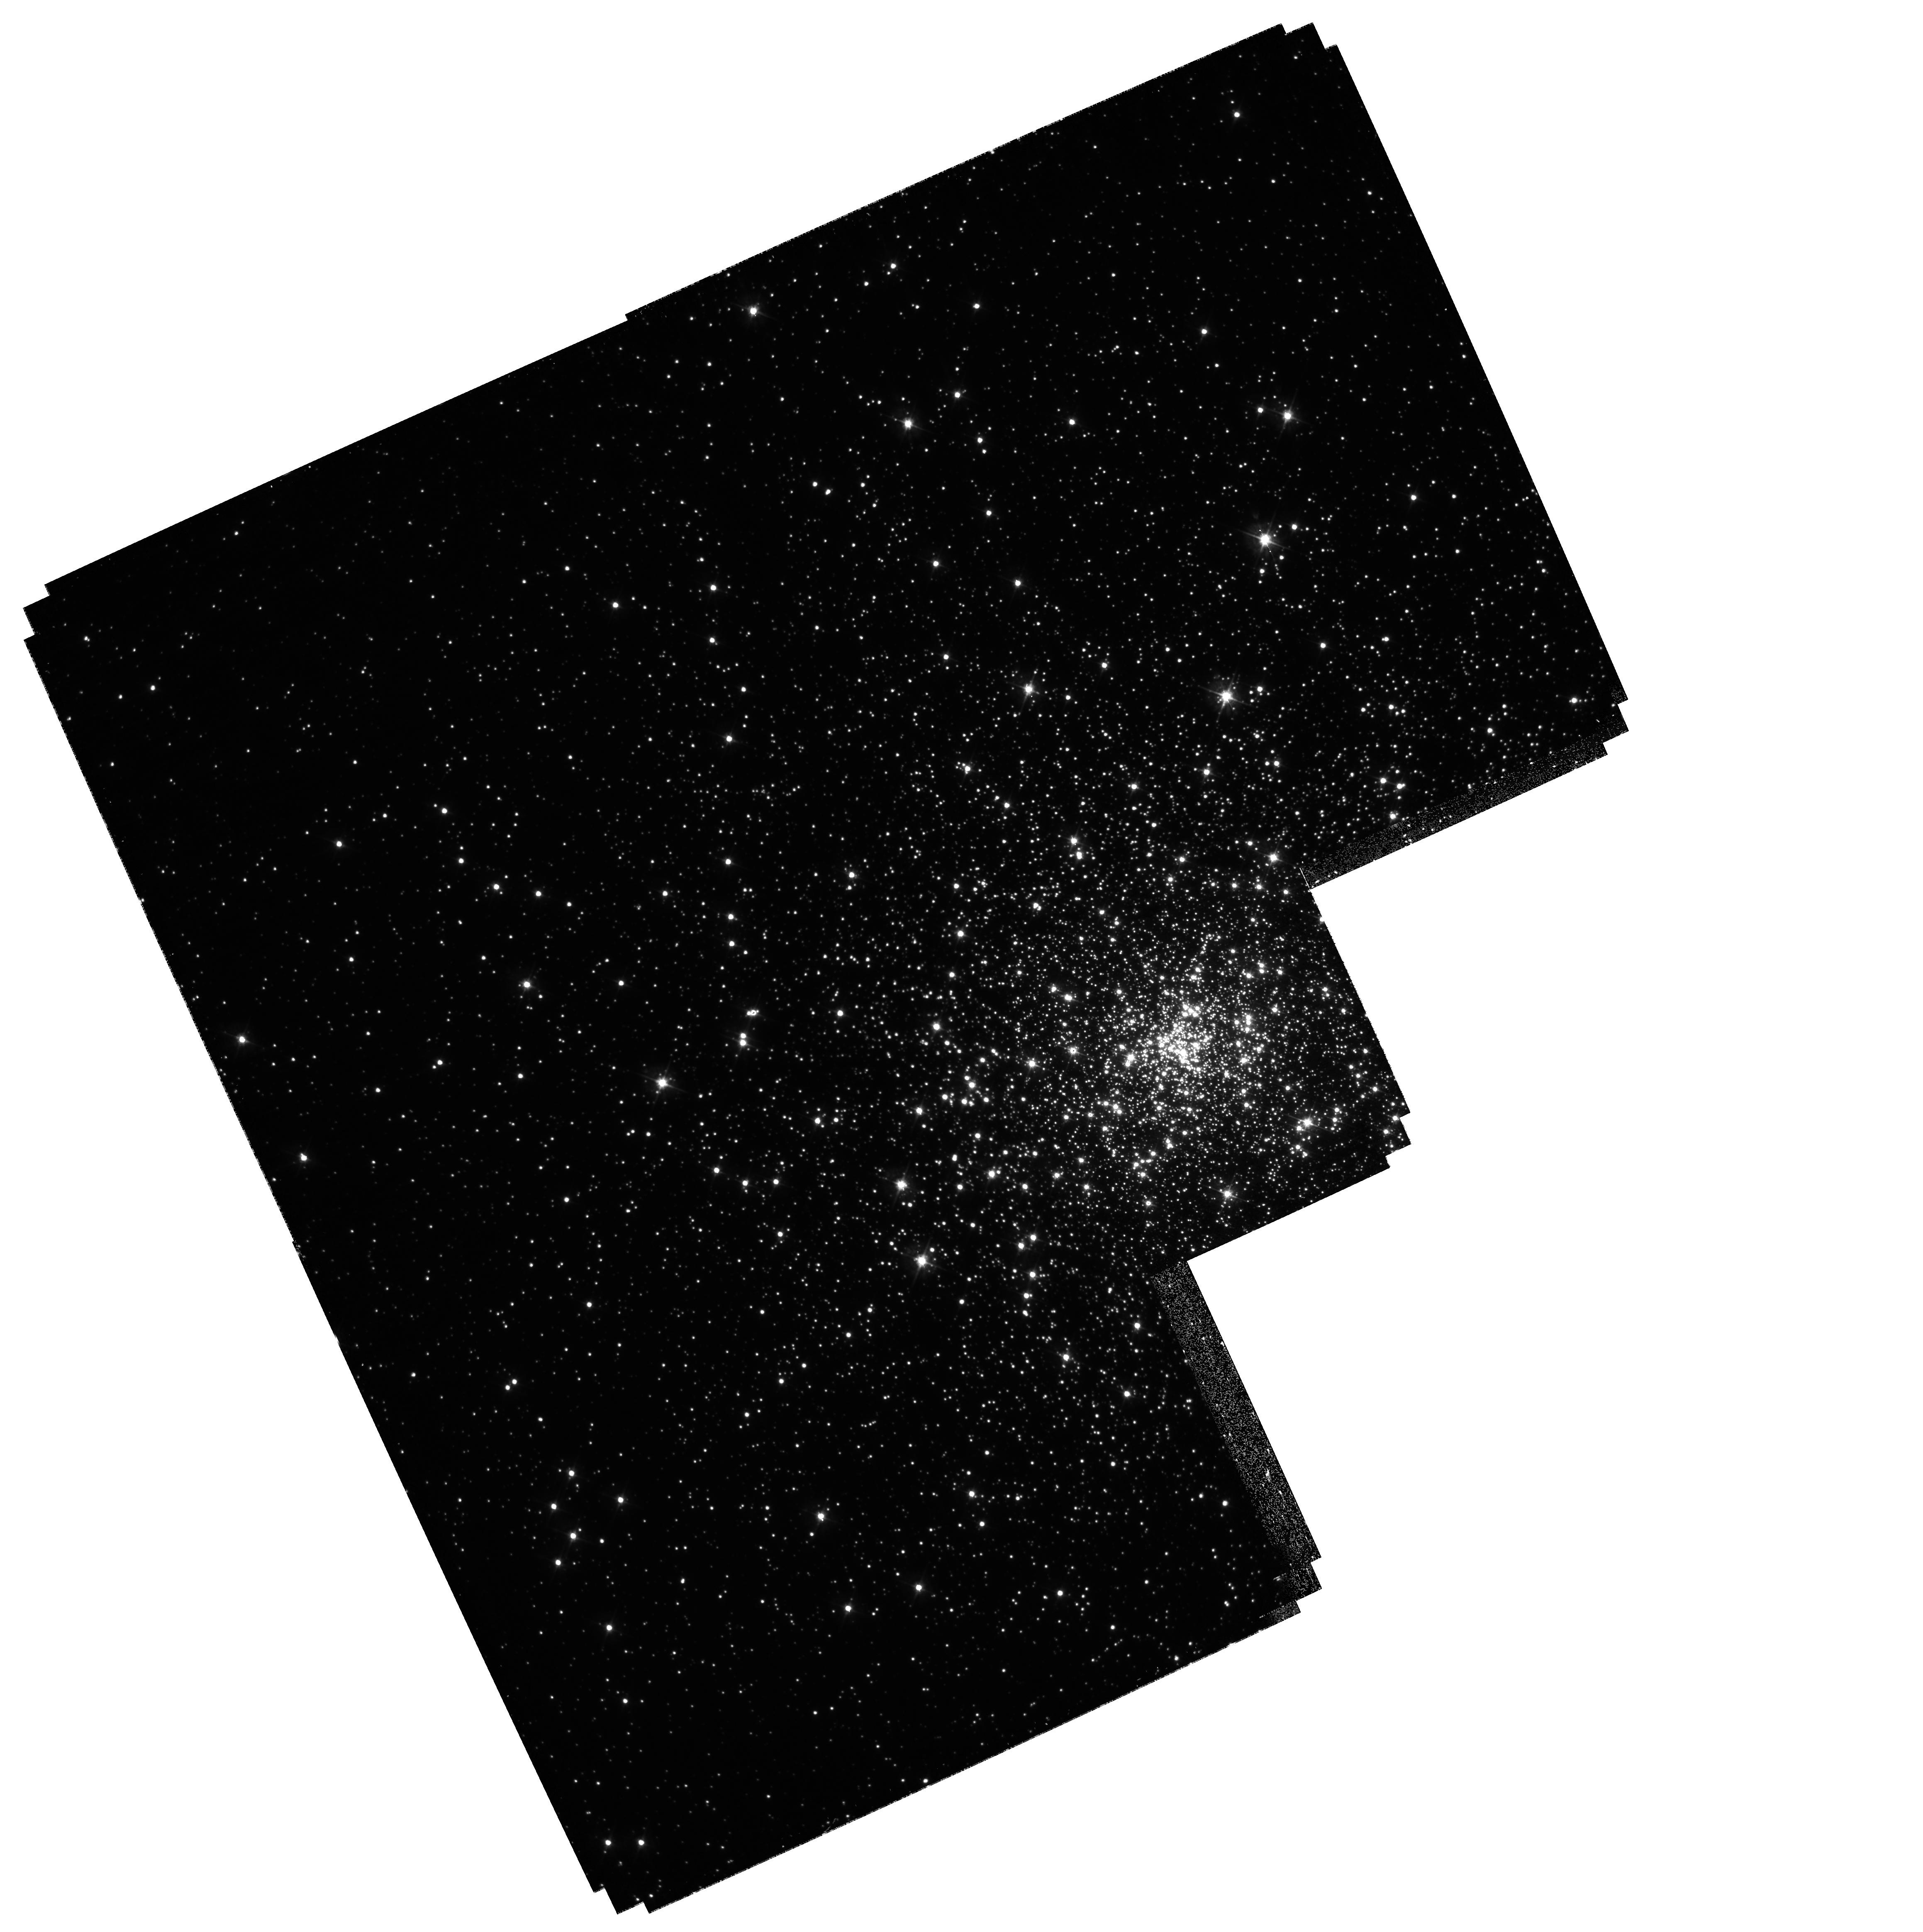
Target: NGC7099-WFPC2-POS1
Instrument: WFPC2/PC
Filter: F450W
Exposure: 40 min
Observation ID: hst_11988_40_wfpc2_pc_f450w_ubab40

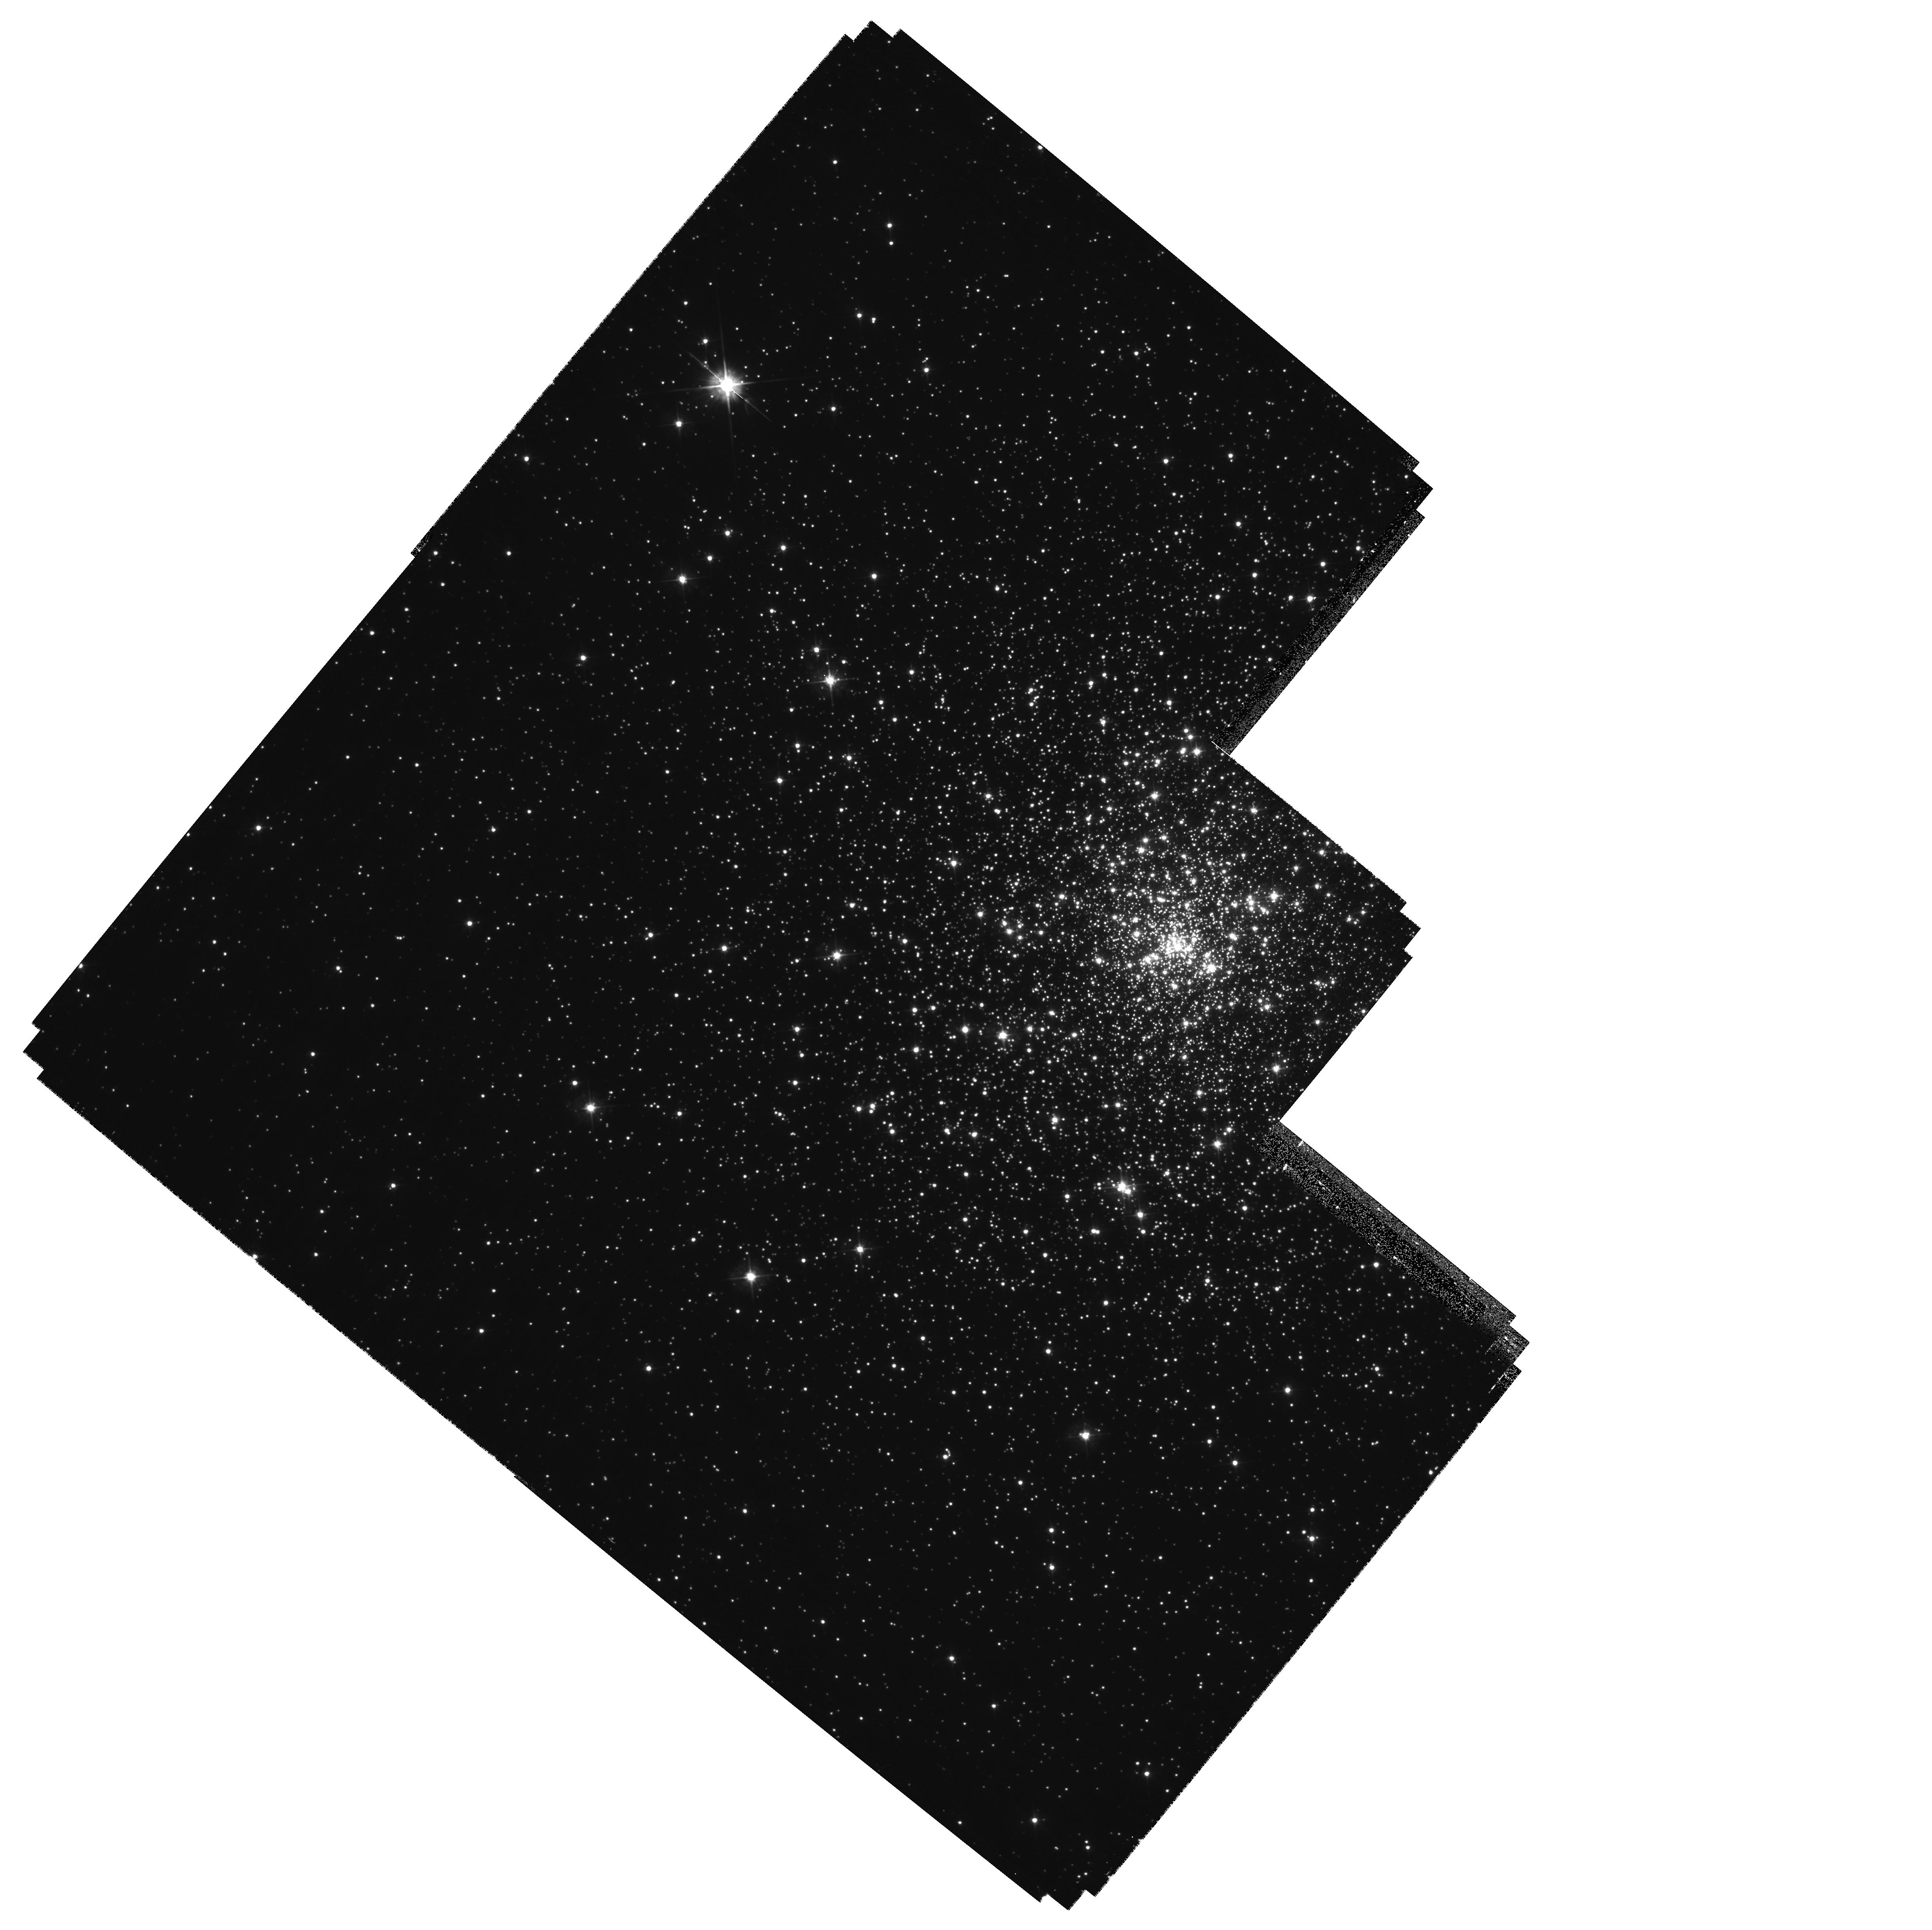
Target: NGC6681-WFPC2-POS3
Instrument: WFPC2/PC
Filter: F450W
Exposure: 40 min
Observation ID: hst_11988_22_wfpc2_pc_f450w_ubab22

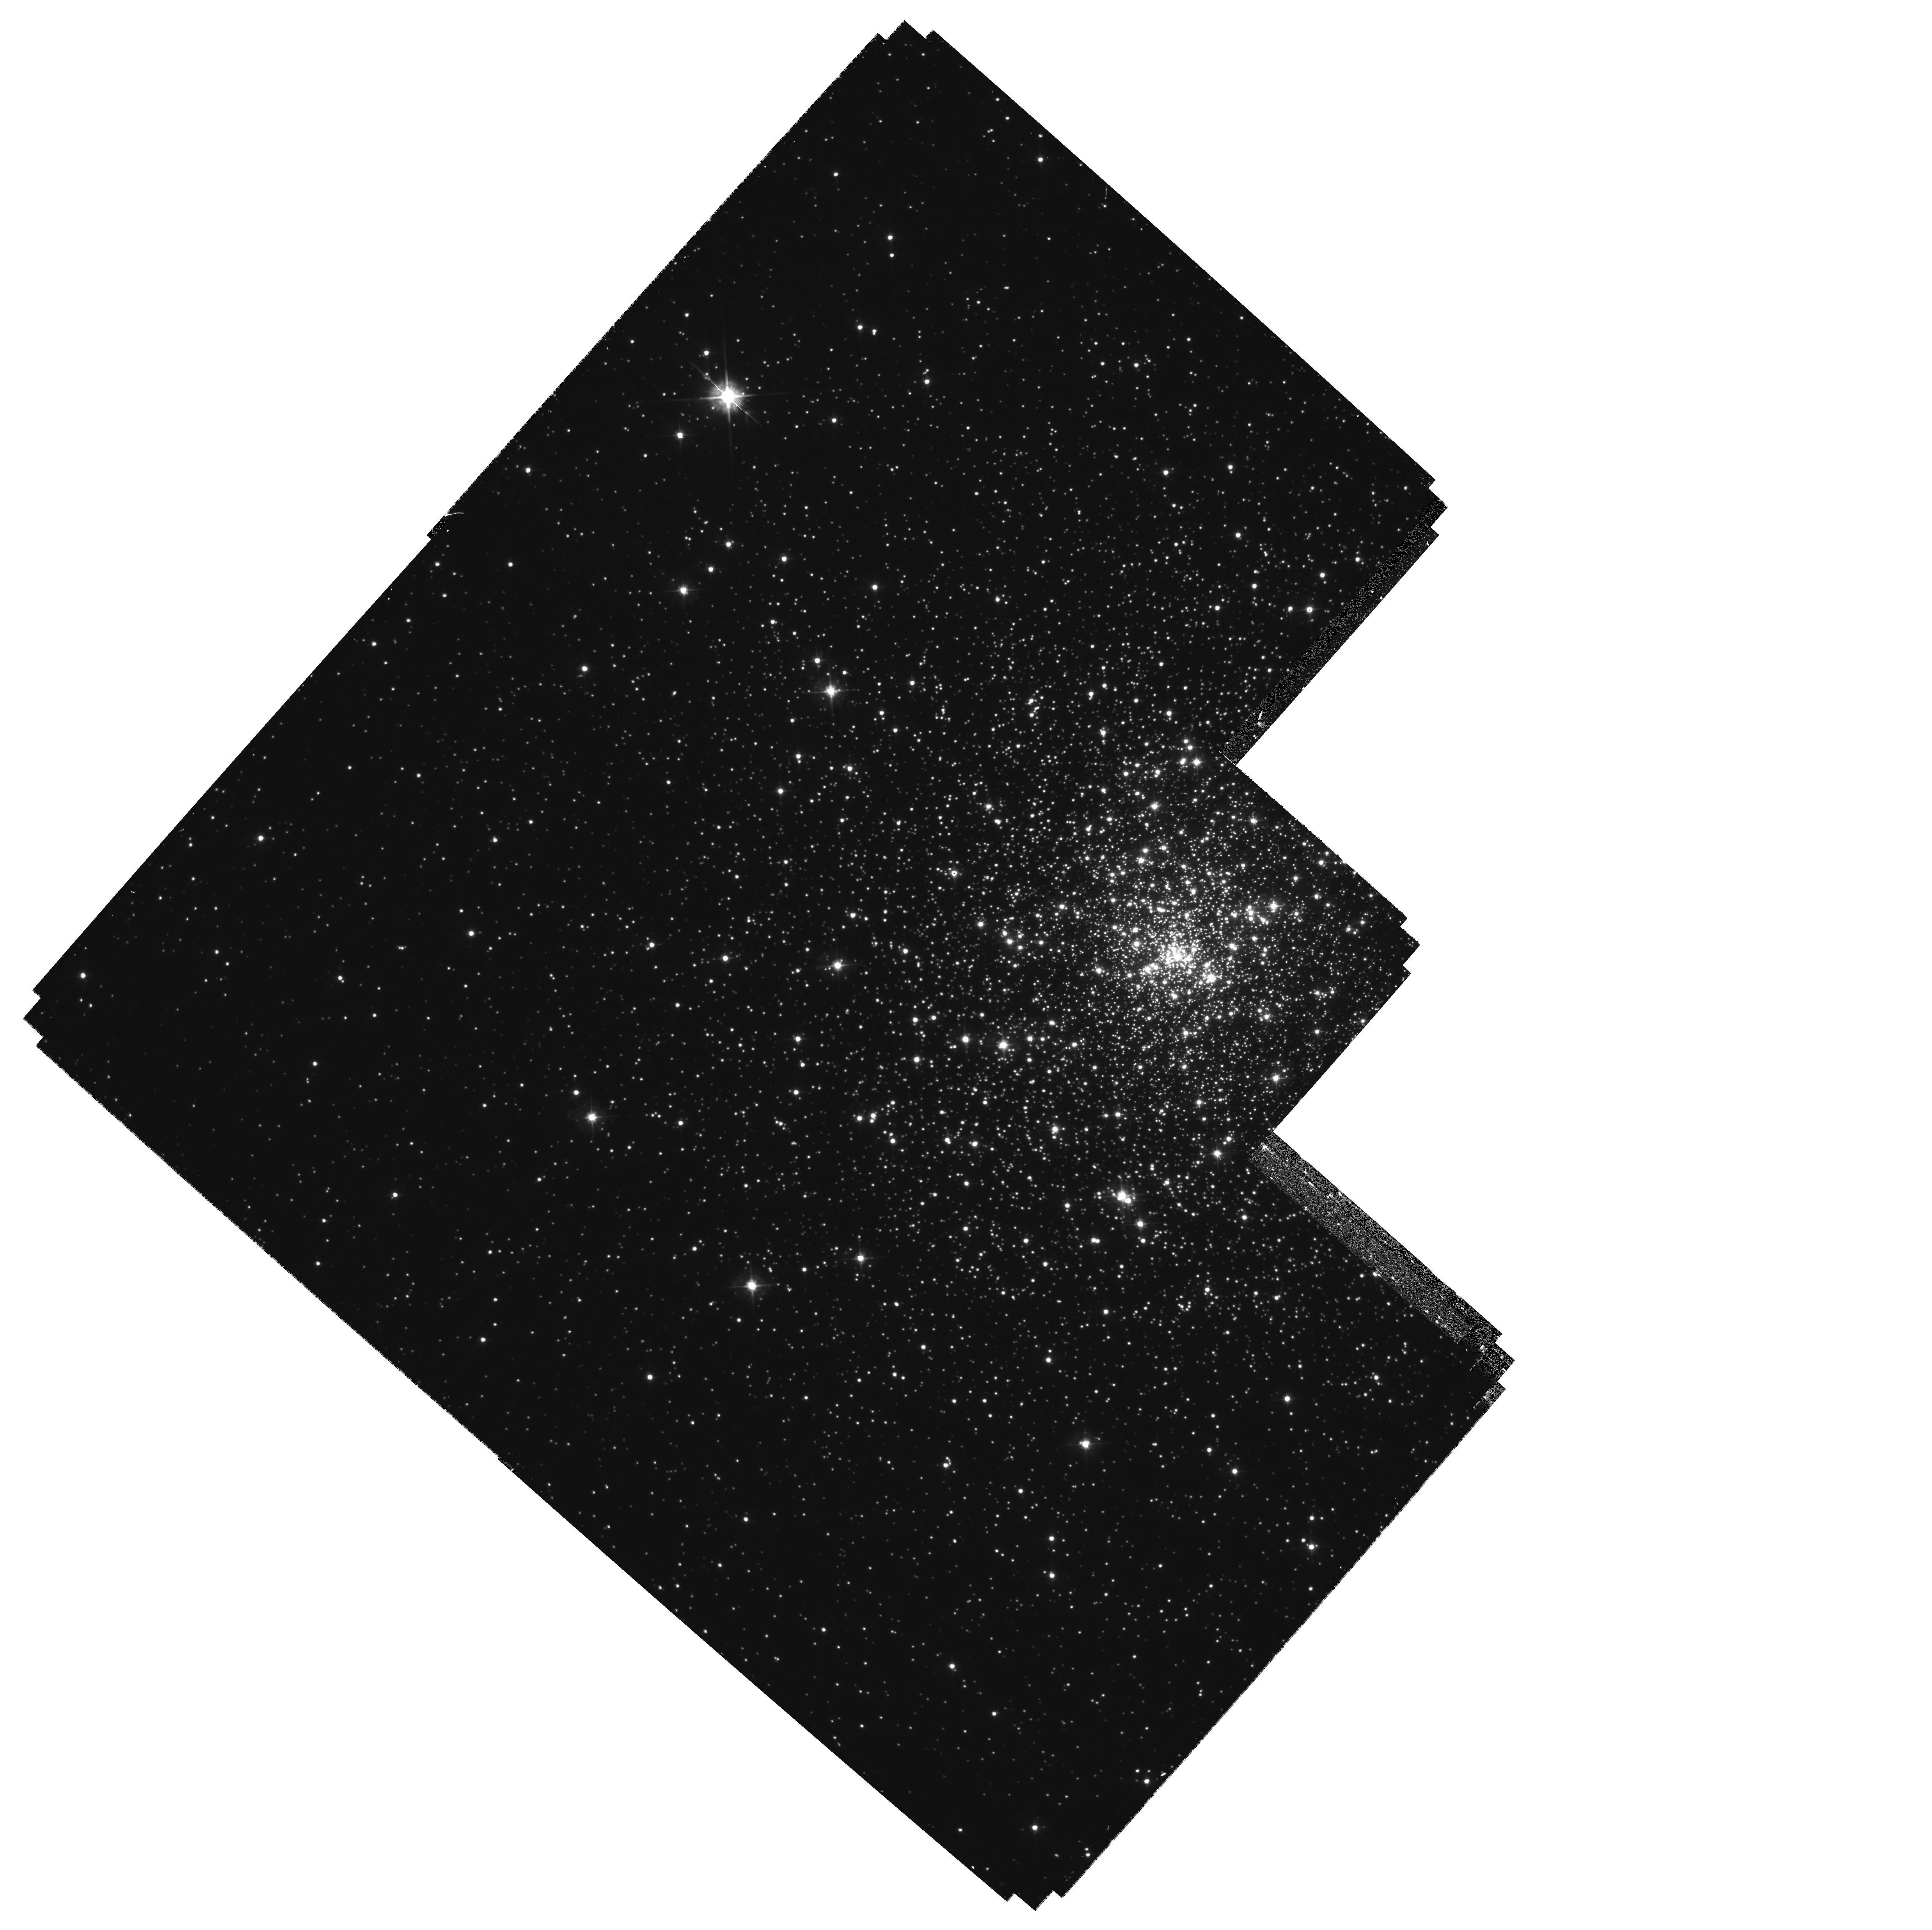
Target: NGC6681-WFPC2-POS2
Instrument: WFPC2/PC
Filter: F450W
Exposure: 40 min
Observation ID: hst_11988_21_wfpc2_pc_f450w_ubab21

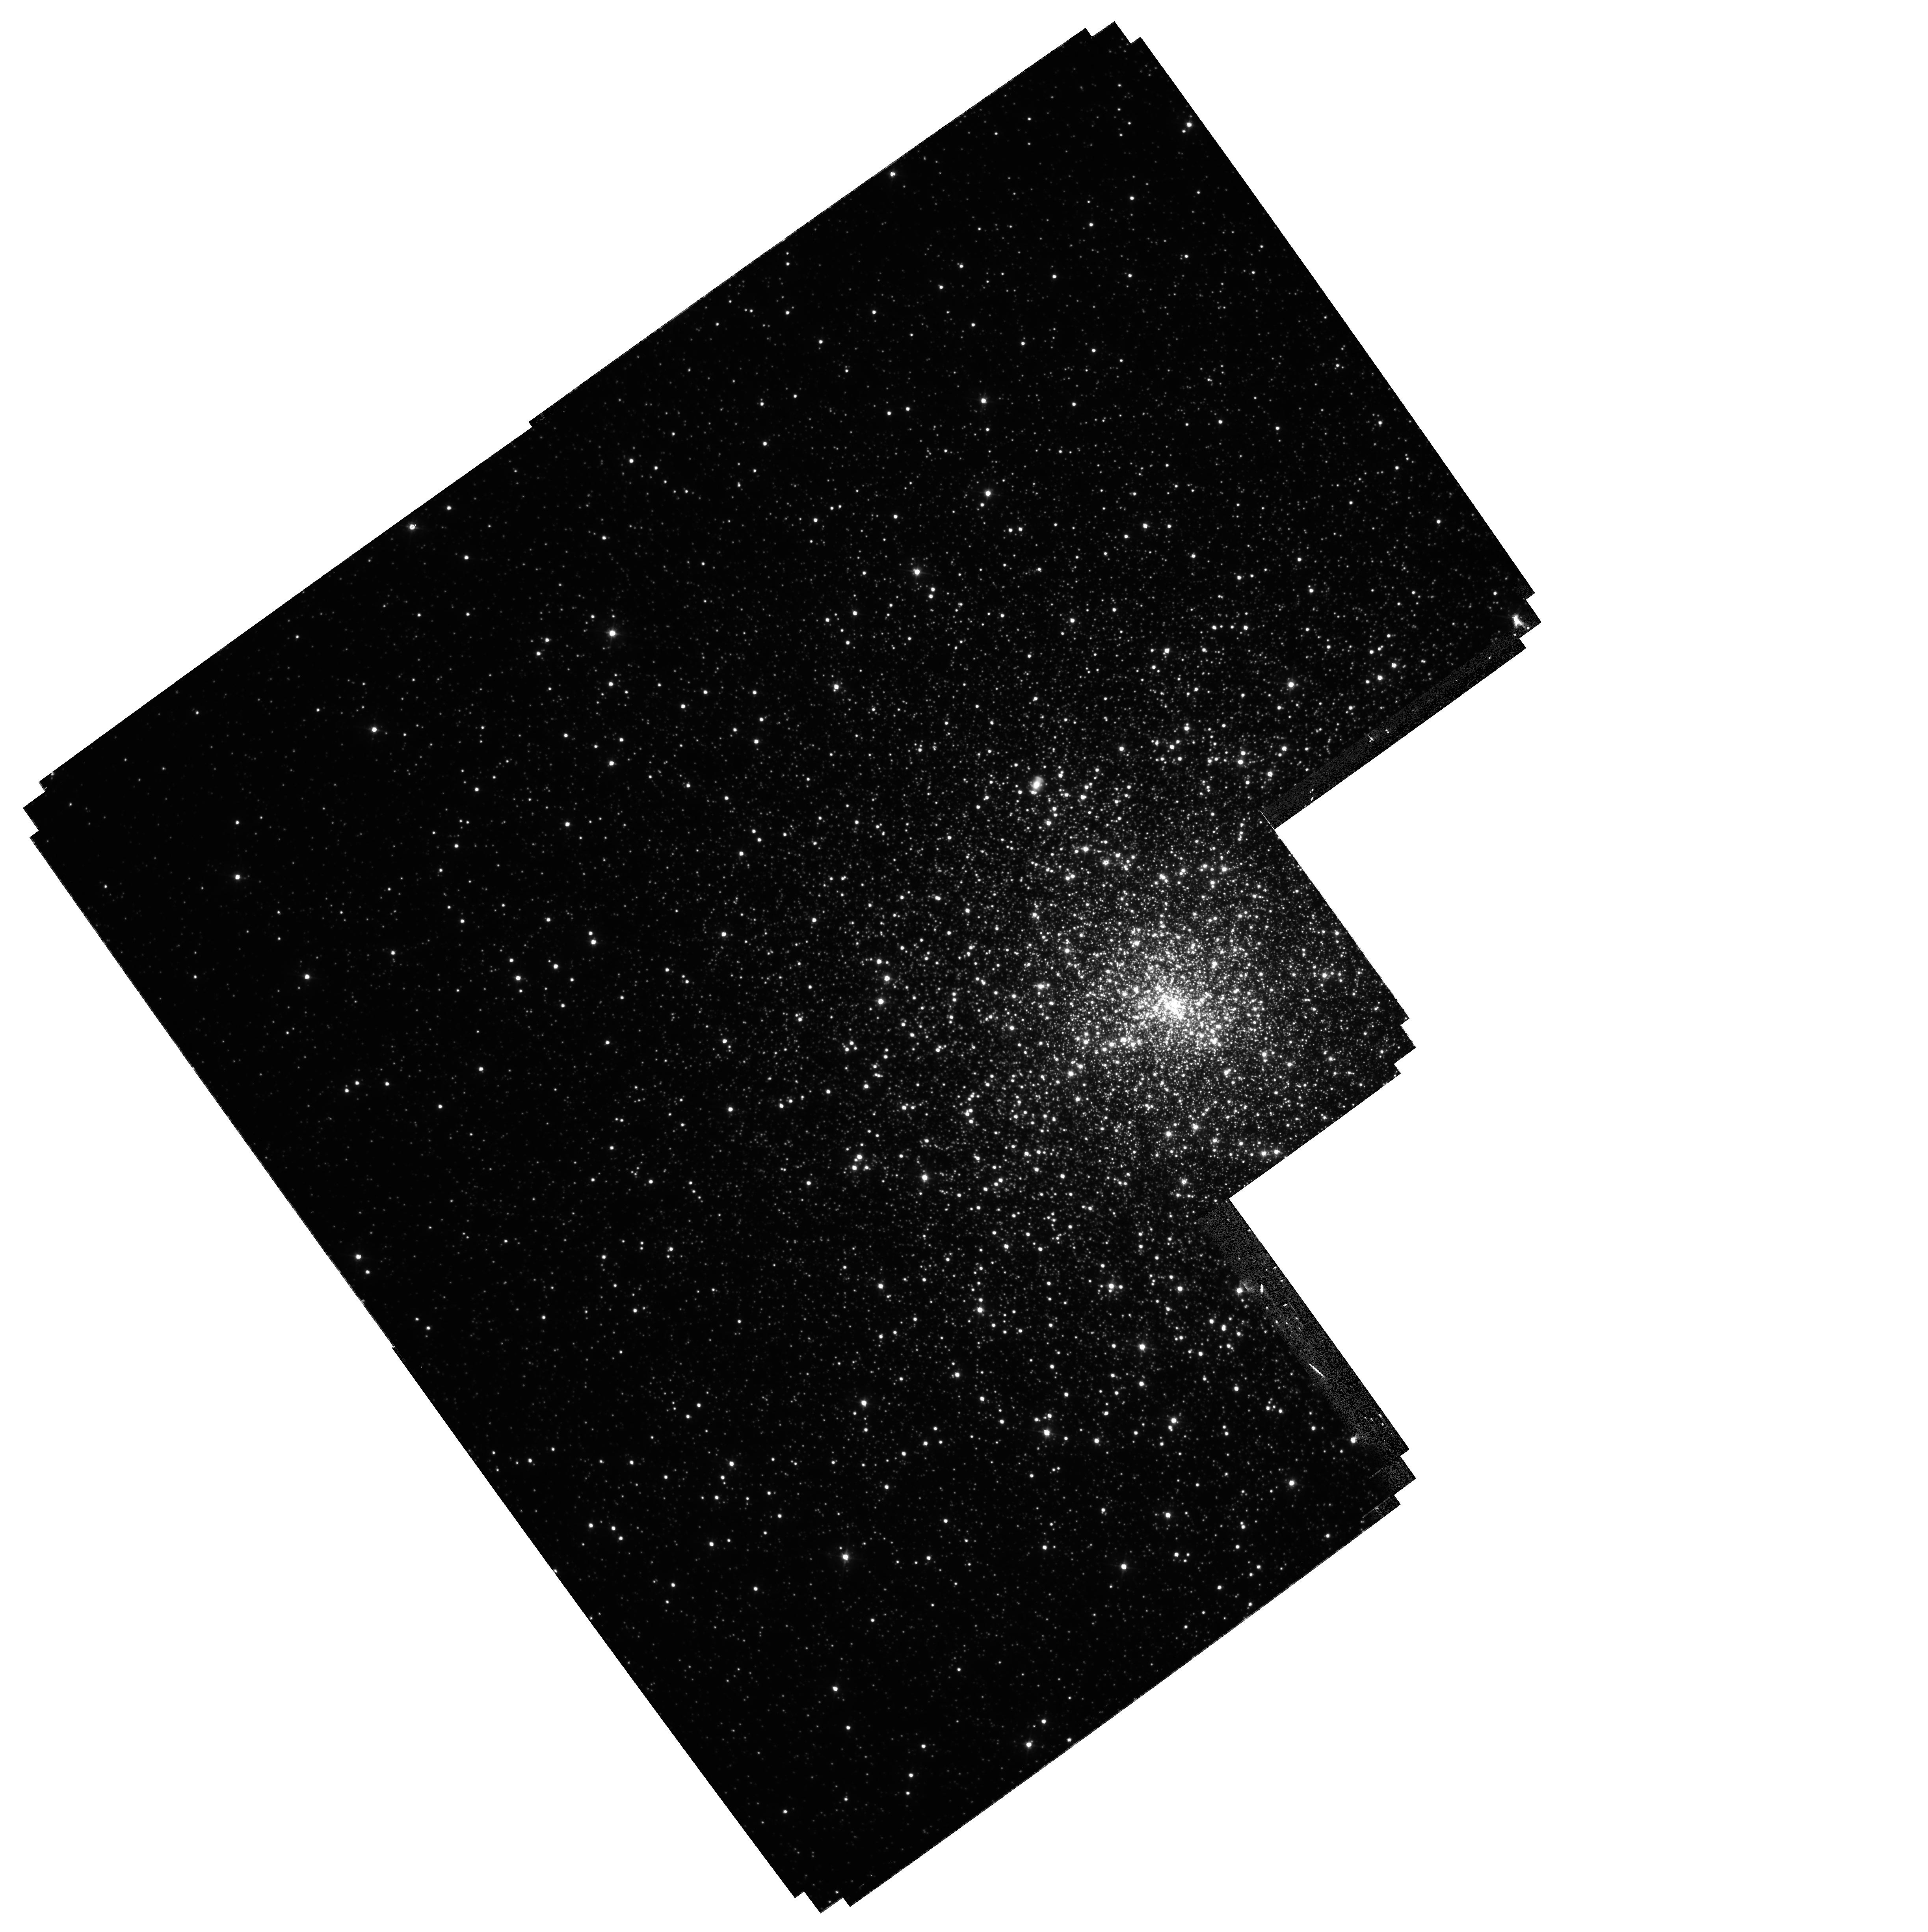
Target: NGC7078-WFPC2-POS4
Instrument: WFPC2/PC
Filter: F450W
Exposure: 39 min
Observation ID: hst_11988_53_wfpc2_pc_f450w_ubab53

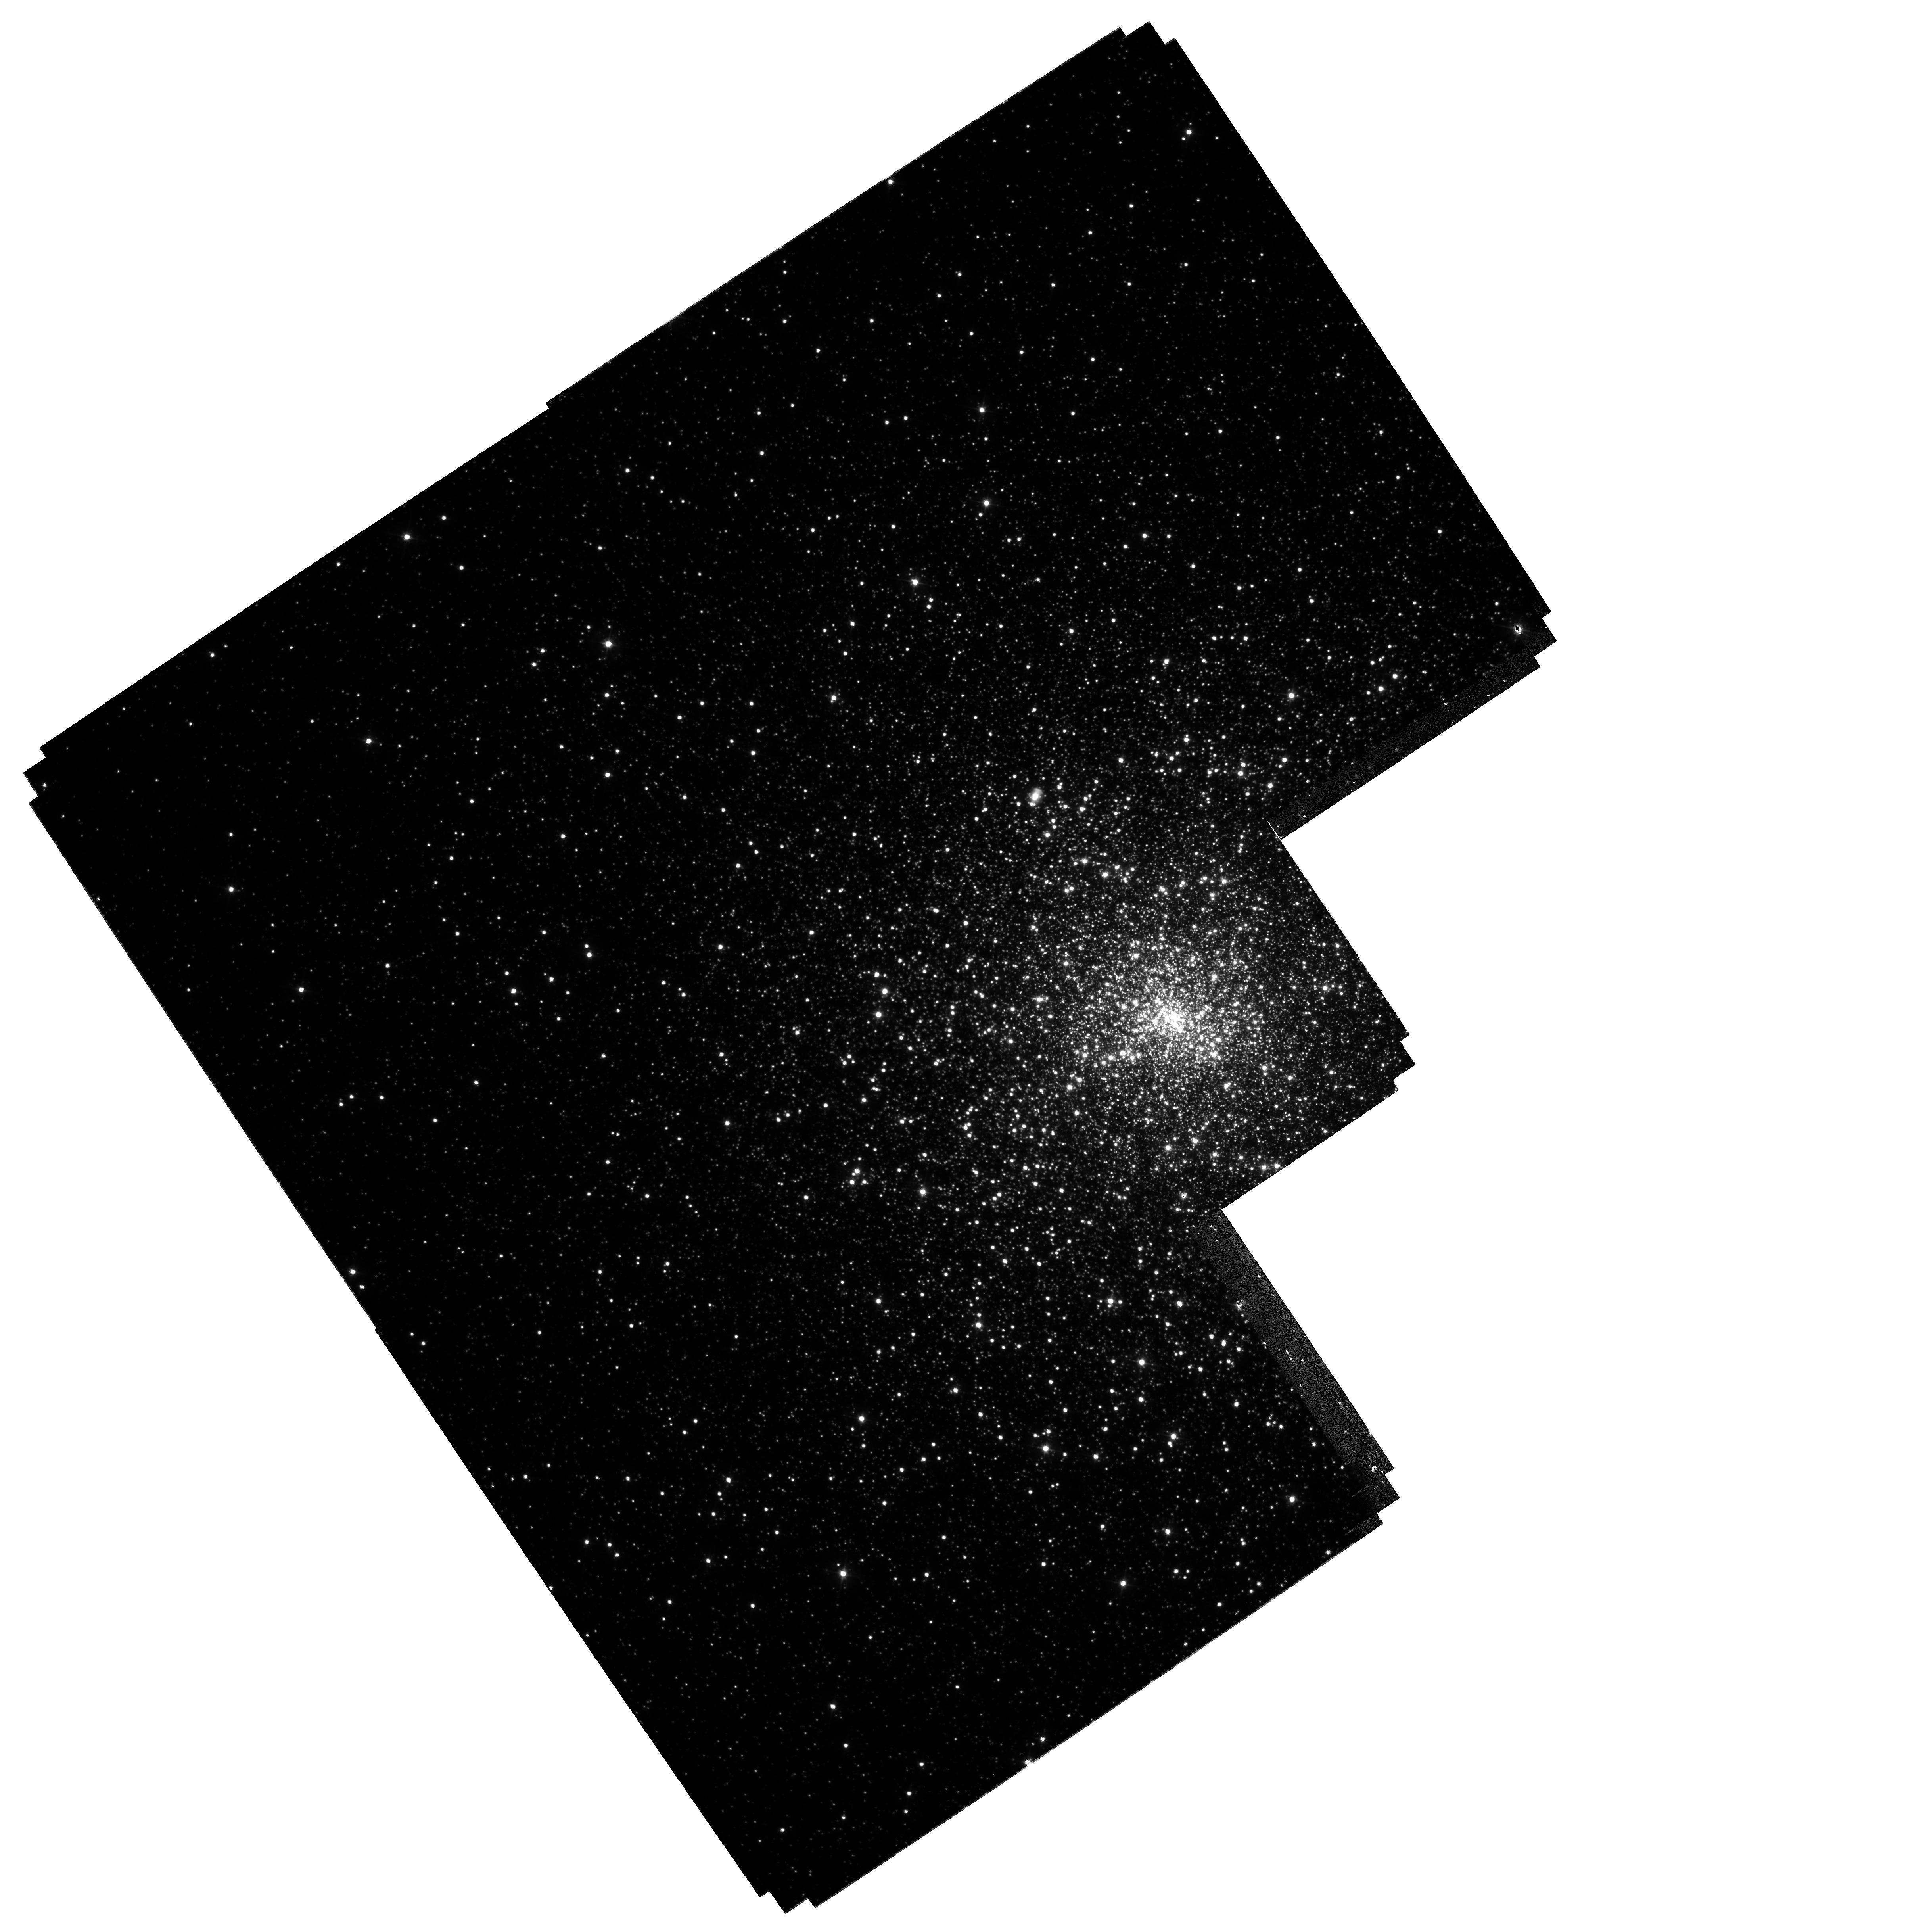
Target: NGC7078-WFPC2-POS2
Instrument: WFPC2/PC
Filter: F450W
Exposure: 39 min
Observation ID: hst_11988_51_wfpc2_pc_f450w_ubab51

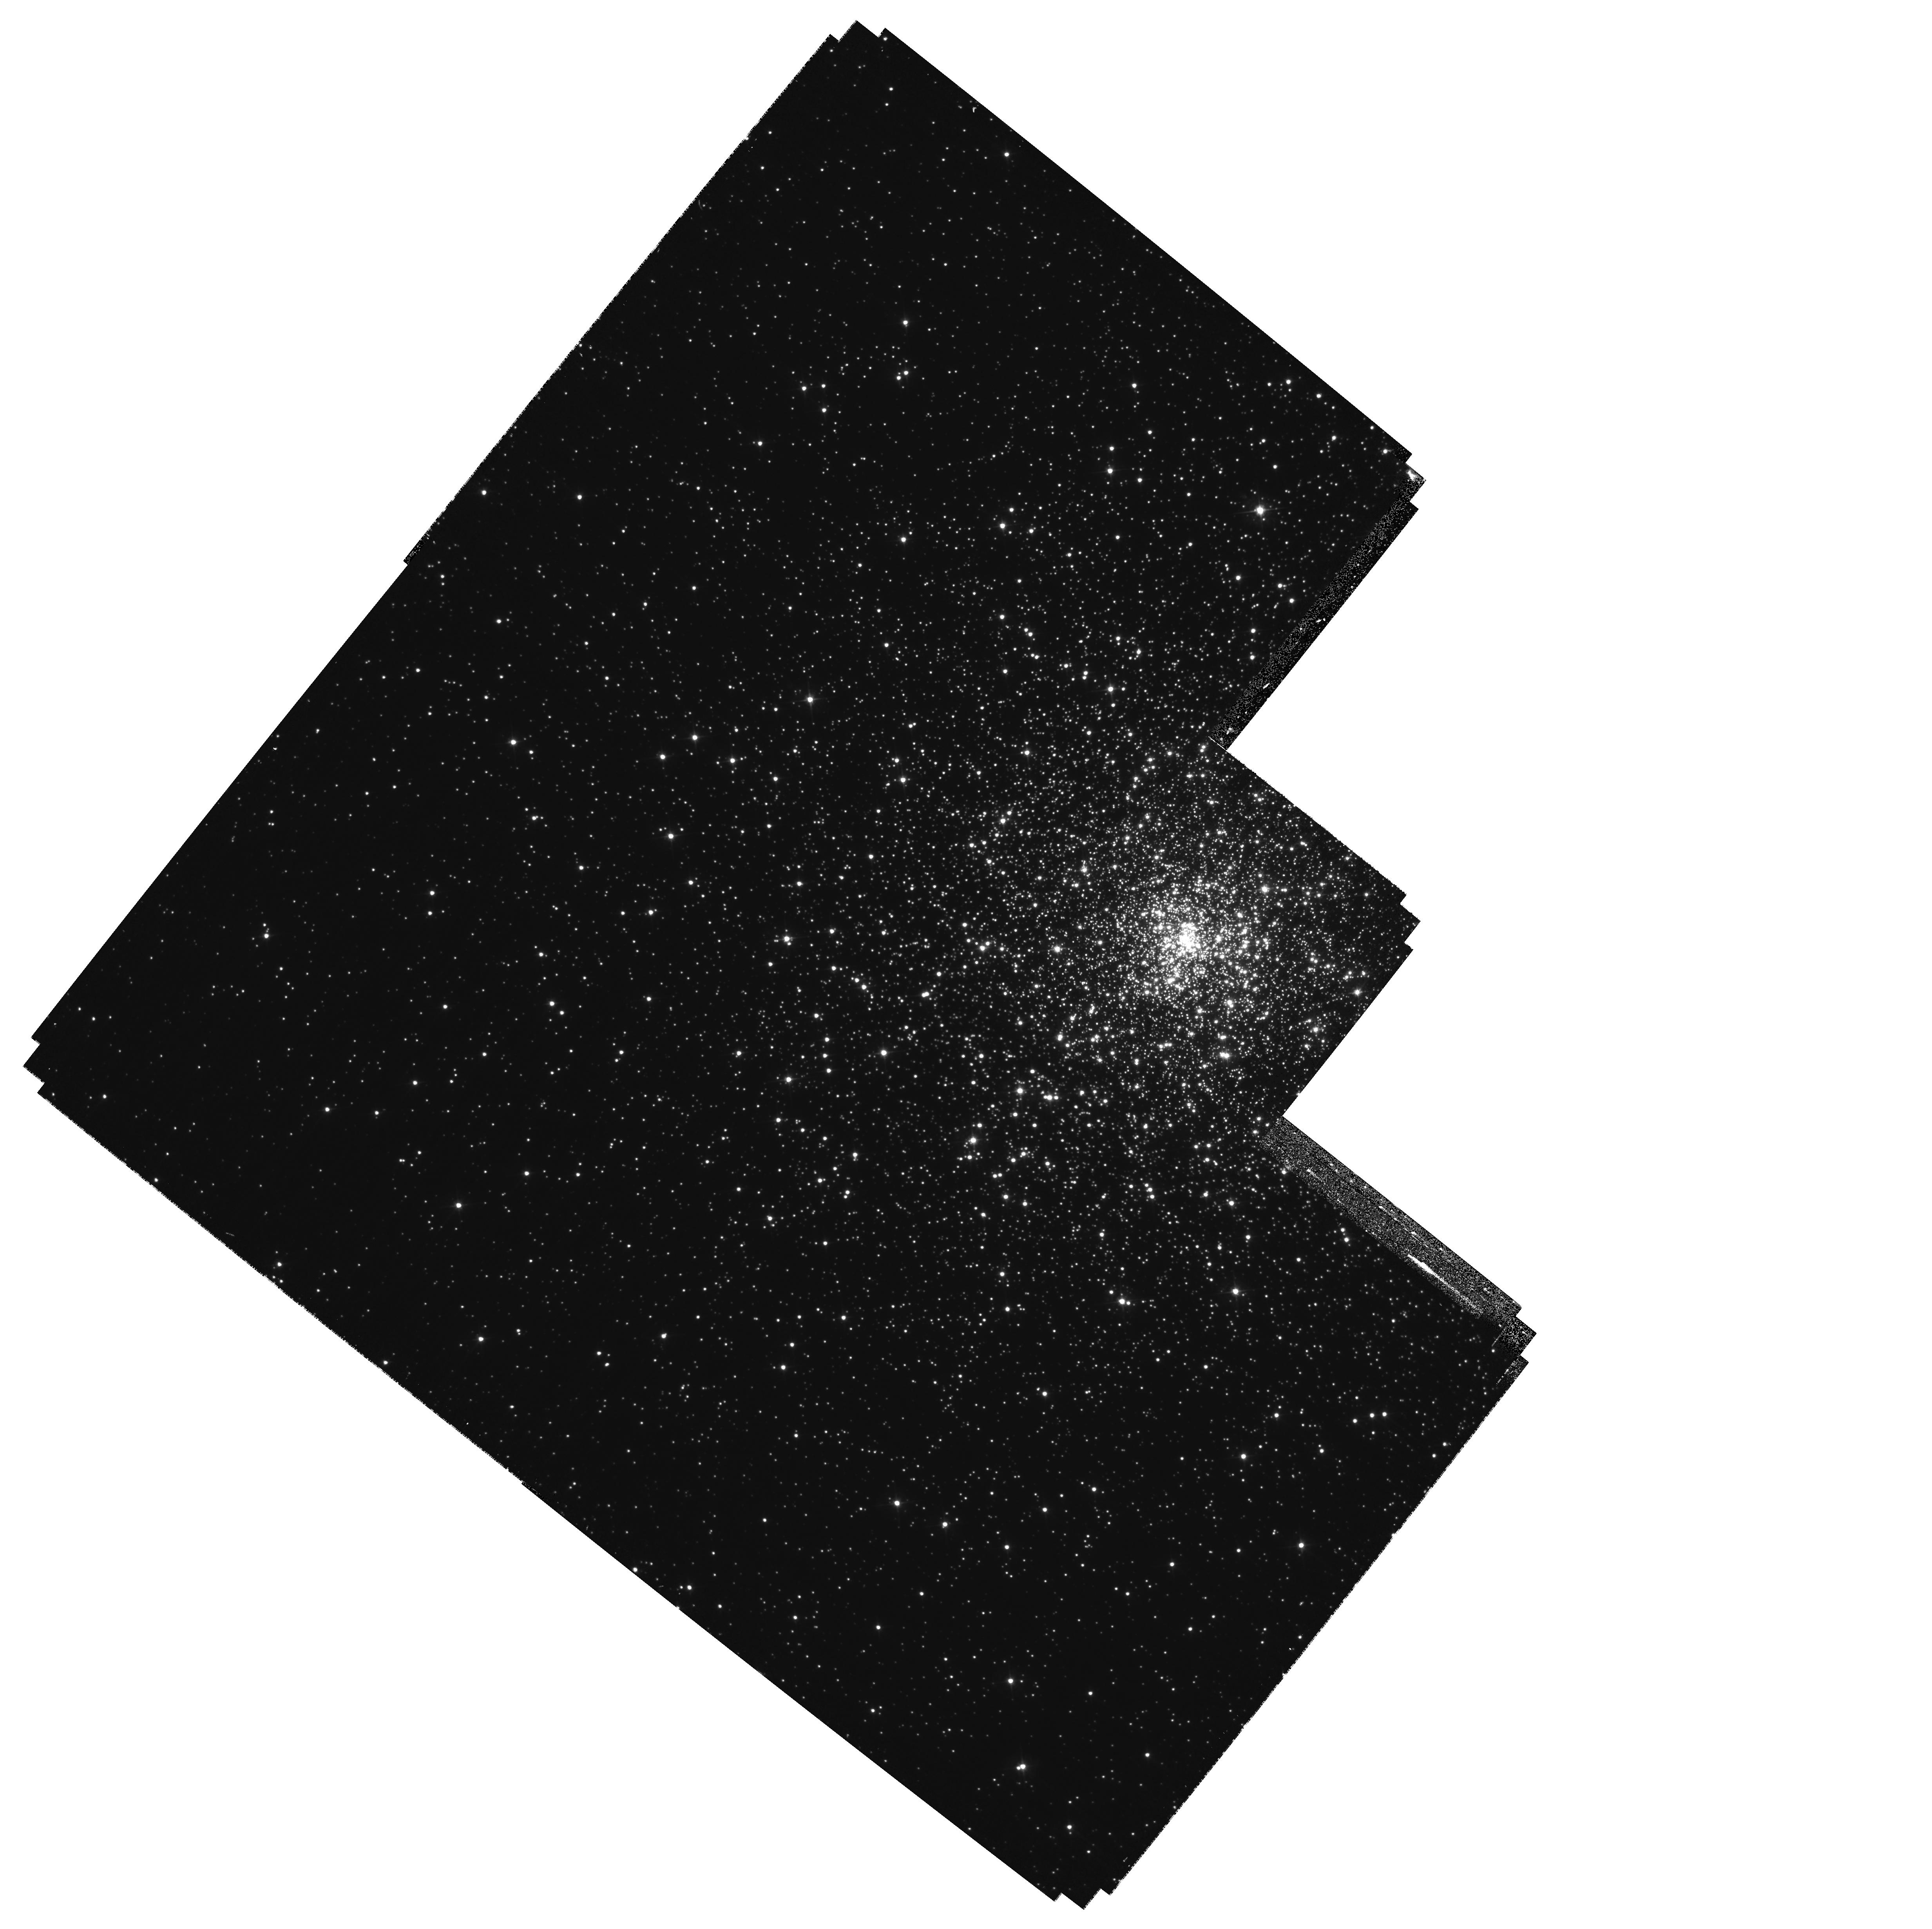
Target: NGC6624-WFPC2-POS3
Instrument: WFPC2/PC
Filter: F450W
Exposure: 40 min
Observation ID: hst_11988_32_wfpc2_pc_f450w_ubab32

Searching for Intermediate Mass Black Holes in Globular Clusters via Proper Motions (PI: Chandar, Rupali)

.The unambiguous detection of an intermediate mas black hole (IMBH) in a globular star cluster would be a major achievement for the Hubble Space Telescope. It is critical to know whether or not IMBHs exist in the centers of clusters in order to understnd the dynamical evolution of dense stellar systems. Also, n IMBH detection would prove the existence of BHs in an entirely new mass range. Observationally, the search has been hampered by the low number of stars with known velocities in the central few arcseconds. This limits measurements of the stellar velocity dispersion in the region where the gravitational influence of any IMBH would be felt. Existinting IMBH claims i the literature have all been called into question, and have all been based on line-of-sight velocities from spectroscopy. In cycle 13, we obtained ACS/HRC observations for 5 nearby Galactic globular clusters for a new proper motion study. Here, we request WFPC2/PC observations of these clusters, all of which are observable in Feb-May 2009. This 4 year baseline will allow us to measure the proper motions of stars into the very center of each cluster, and either detect or place firm constraints on the presence of an IMBH. In addition, we will determine whether or not the clusters rotate or show any anisotropy in their motions. Our small (<75 orbit) program meets the critiera of addressing high impact science (IMBH detection) using innovative methods (proper motions).